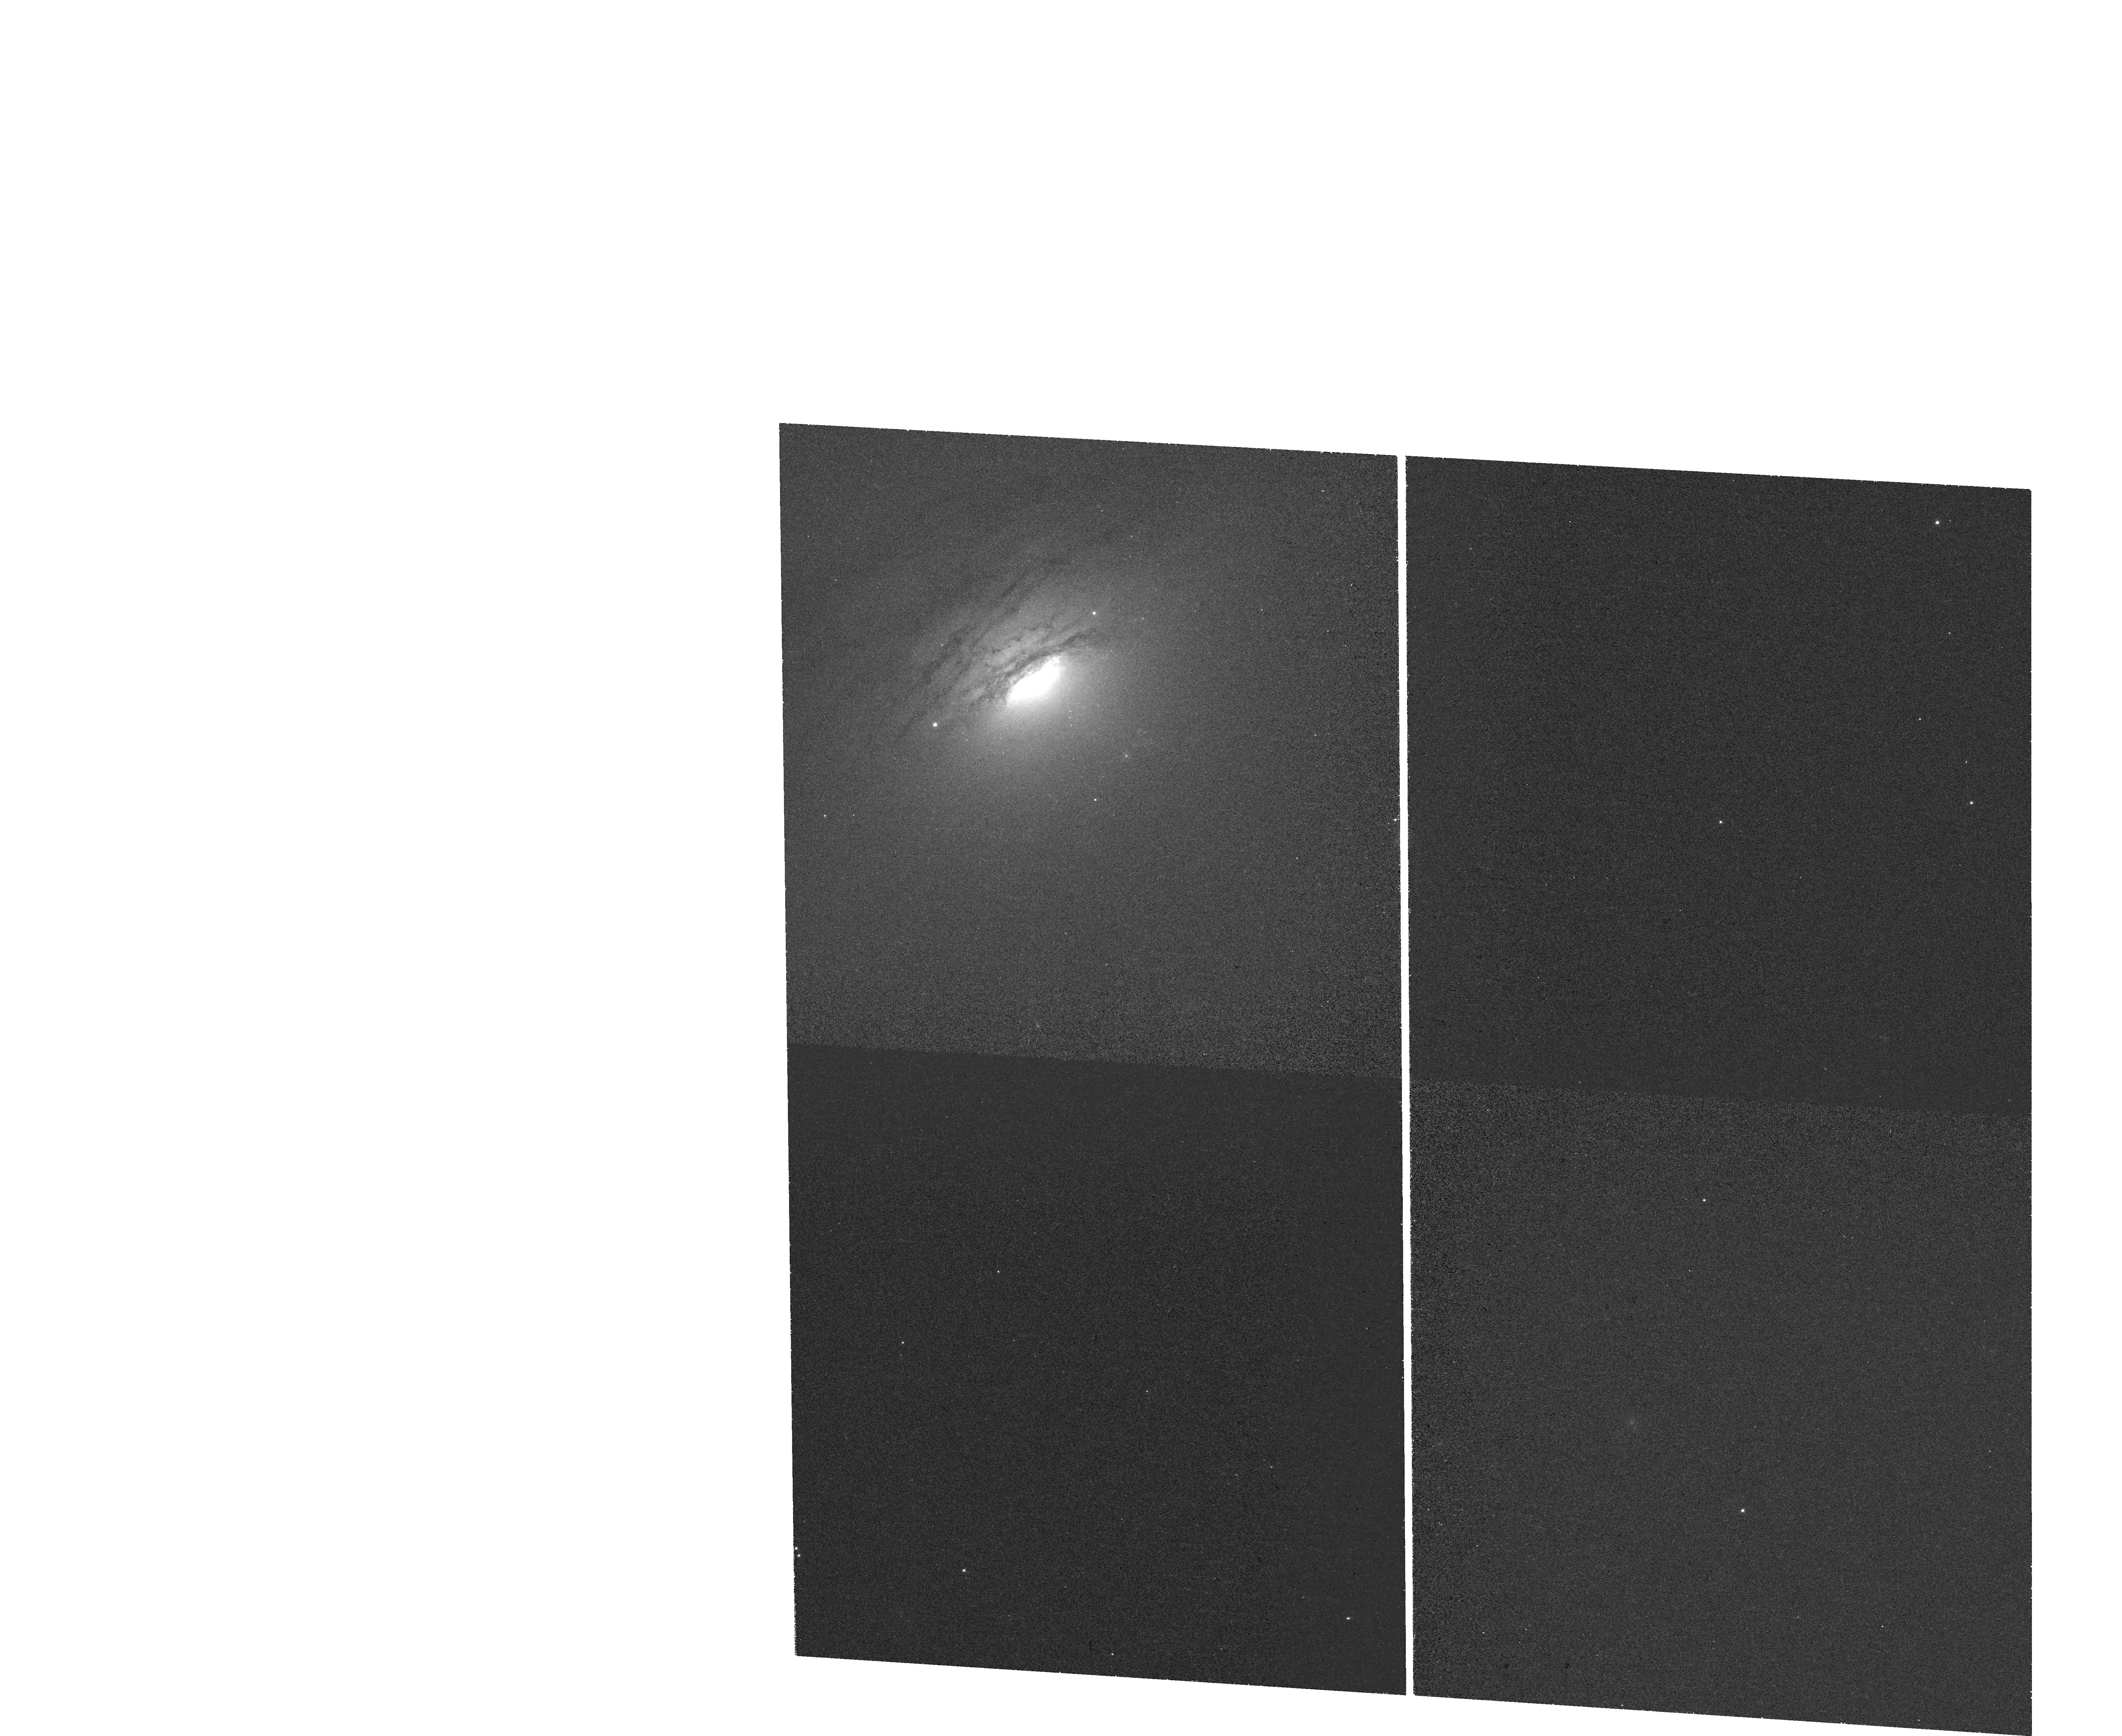
Target: IC-5063
Instrument: WFC3/UVIS
Filter: FQ387N
Exposure: 36 min
Observation ID: hst_15609_01_wfc3_uvis_fq492n_idwj01

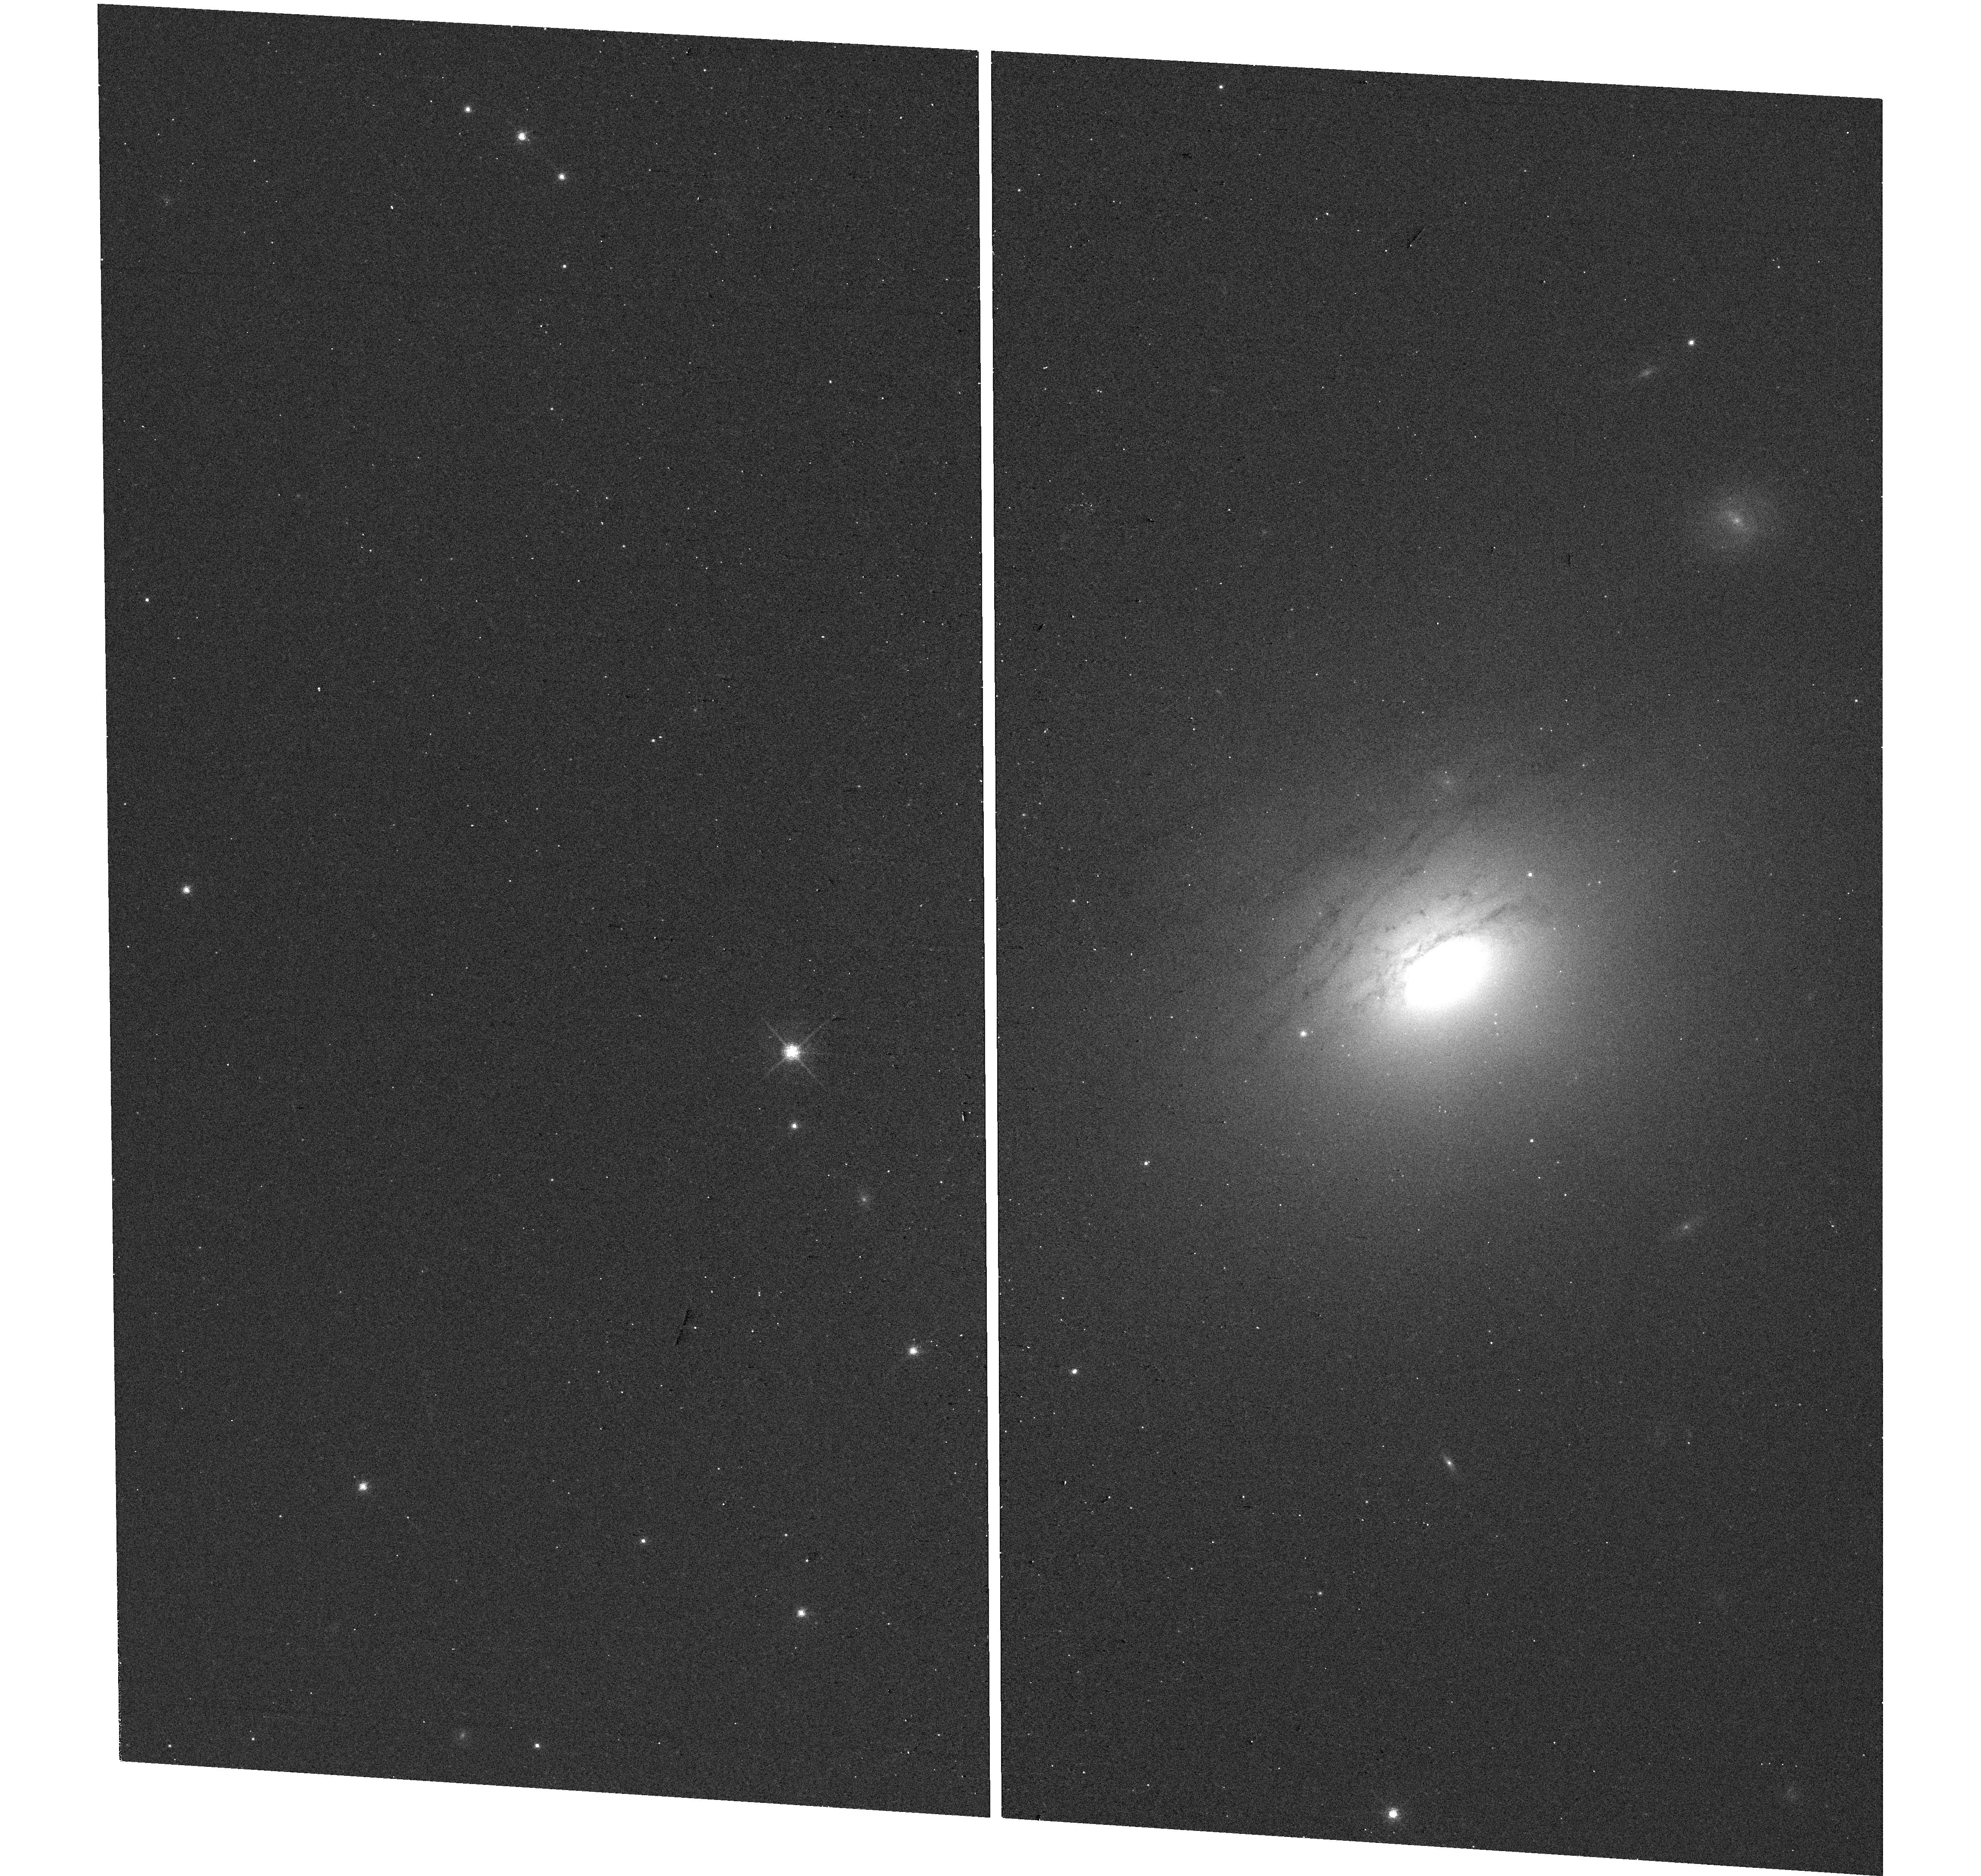
Target: IC-5063
Instrument: WFC3/UVIS
Filter: F763M
Exposure: 5 min
Observation ID: hst_15609_01_wfc3_uvis_f763m_idwj01

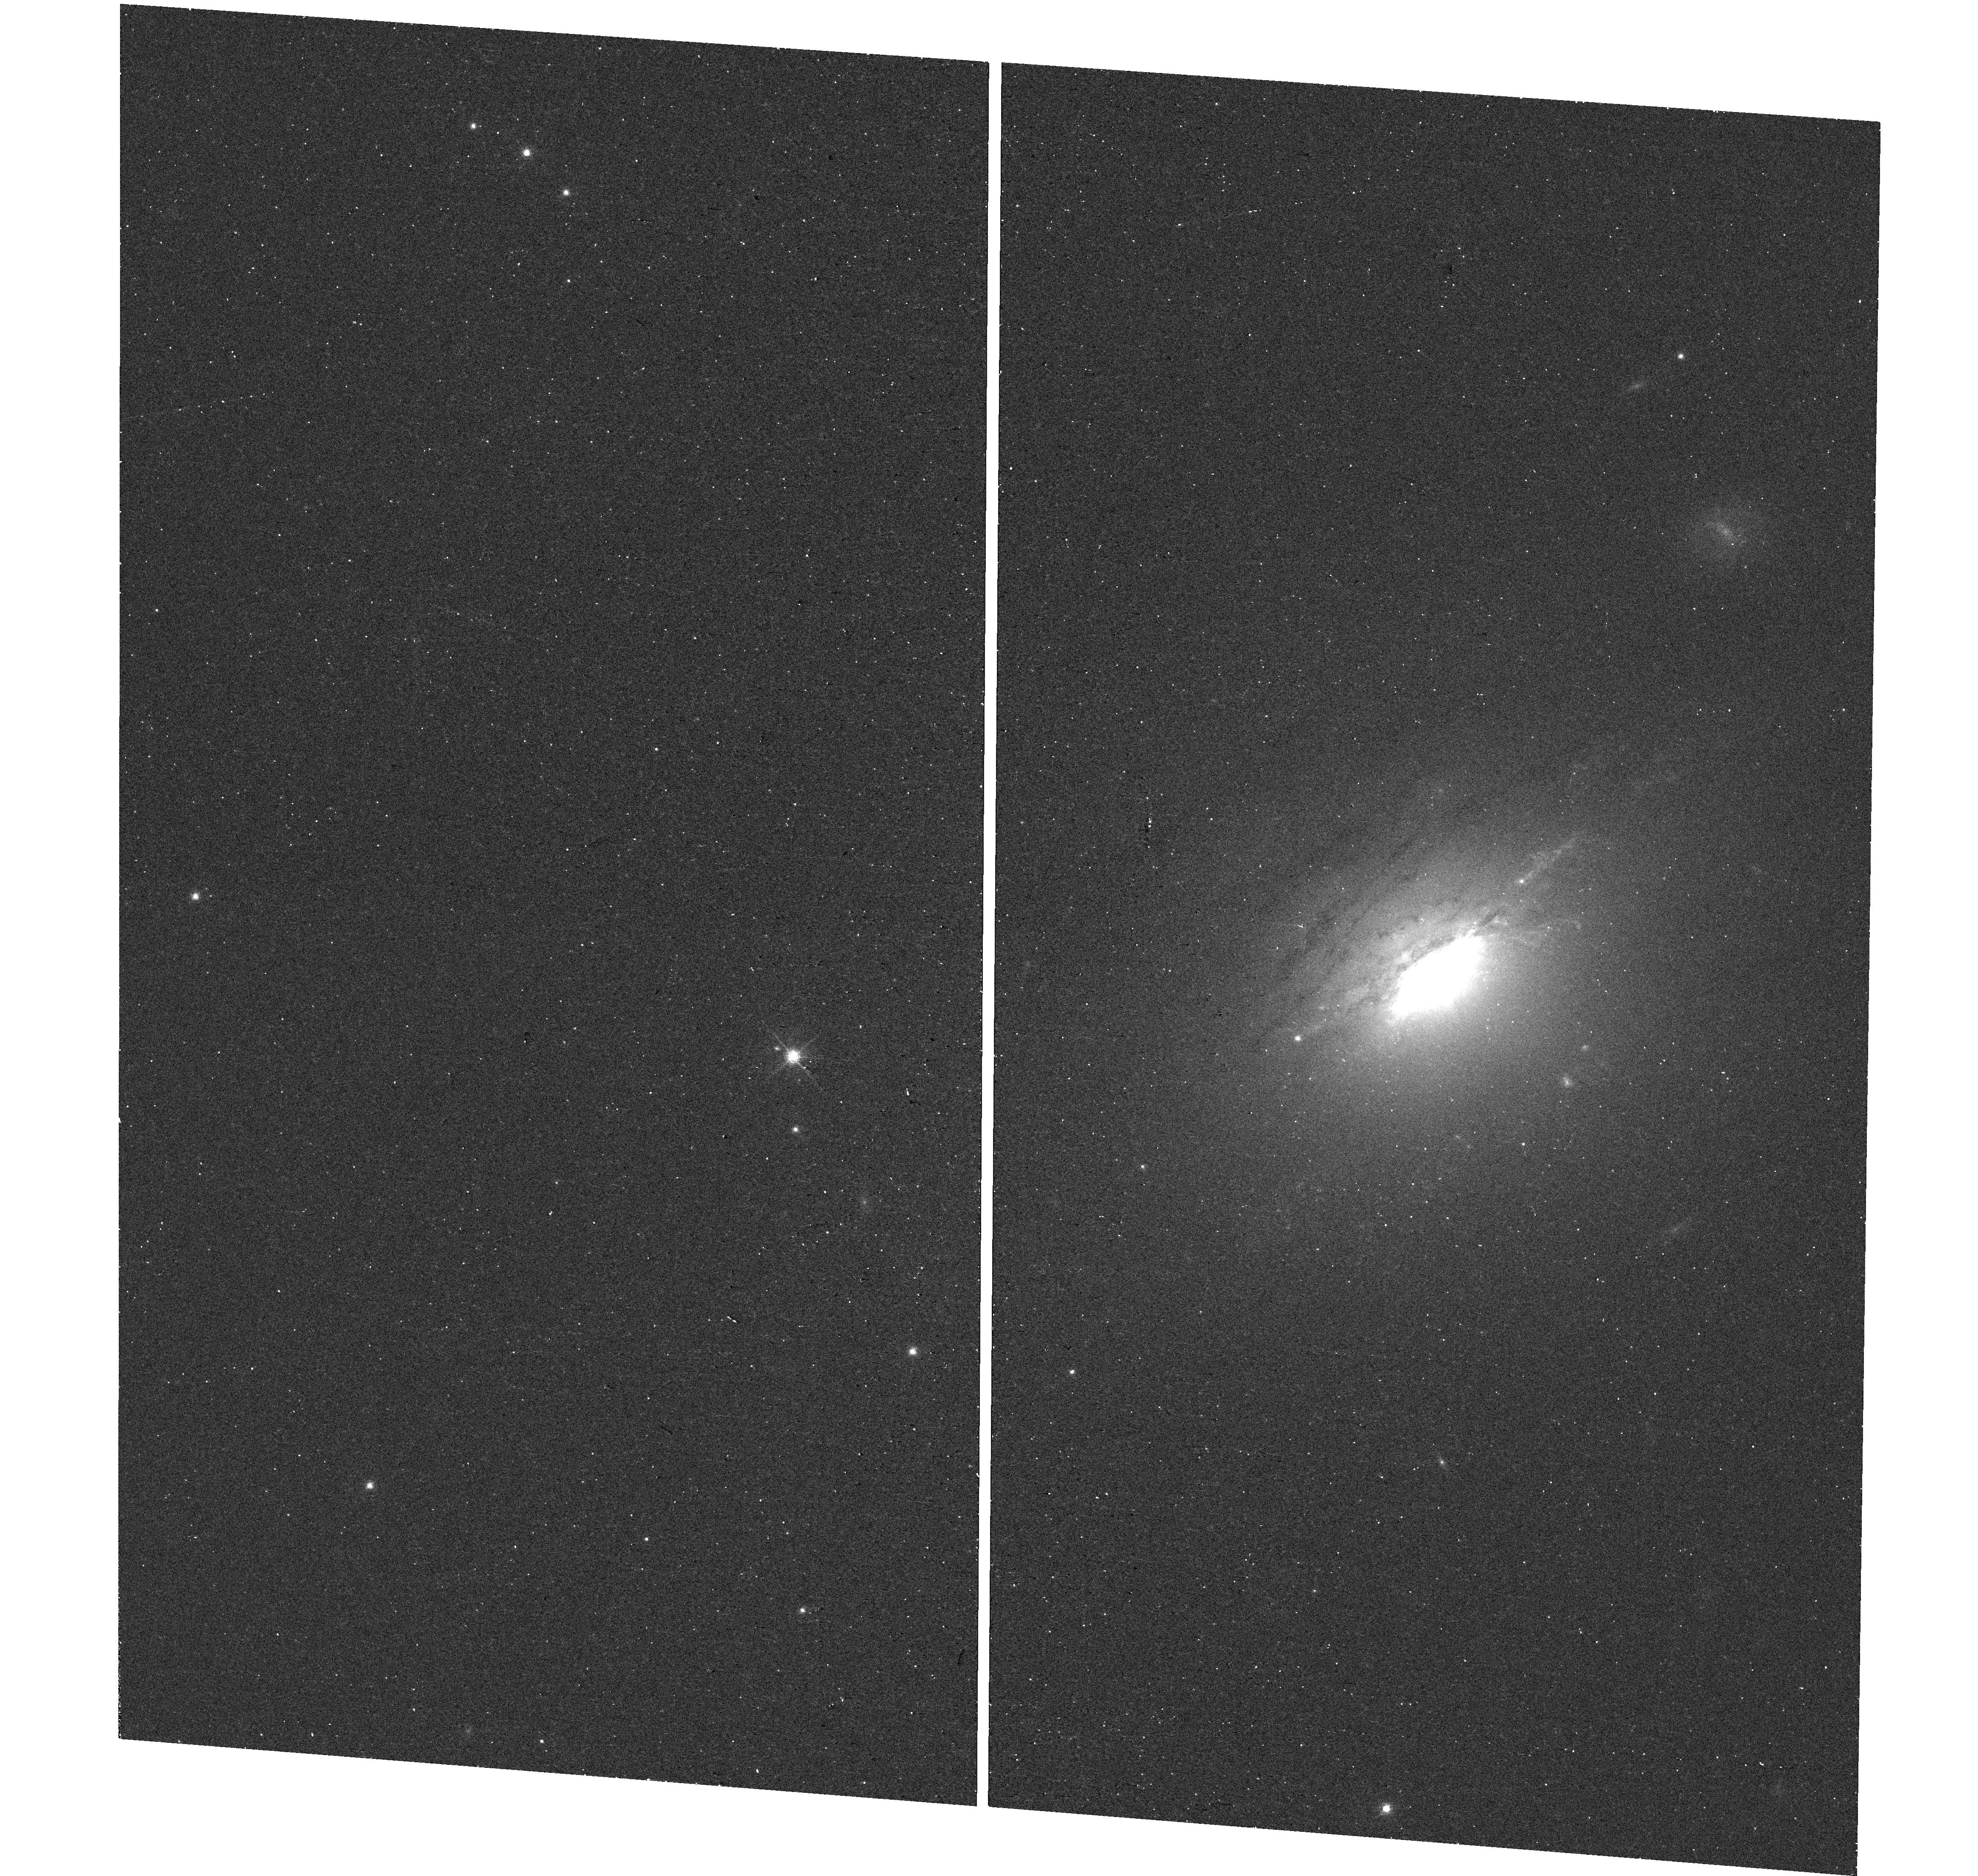
Target: IC-5063
Instrument: WFC3/UVIS
Filter: F665N
Exposure: 17 min
Observation ID: hst_15609_02_wfc3_uvis_f665n_idwj02

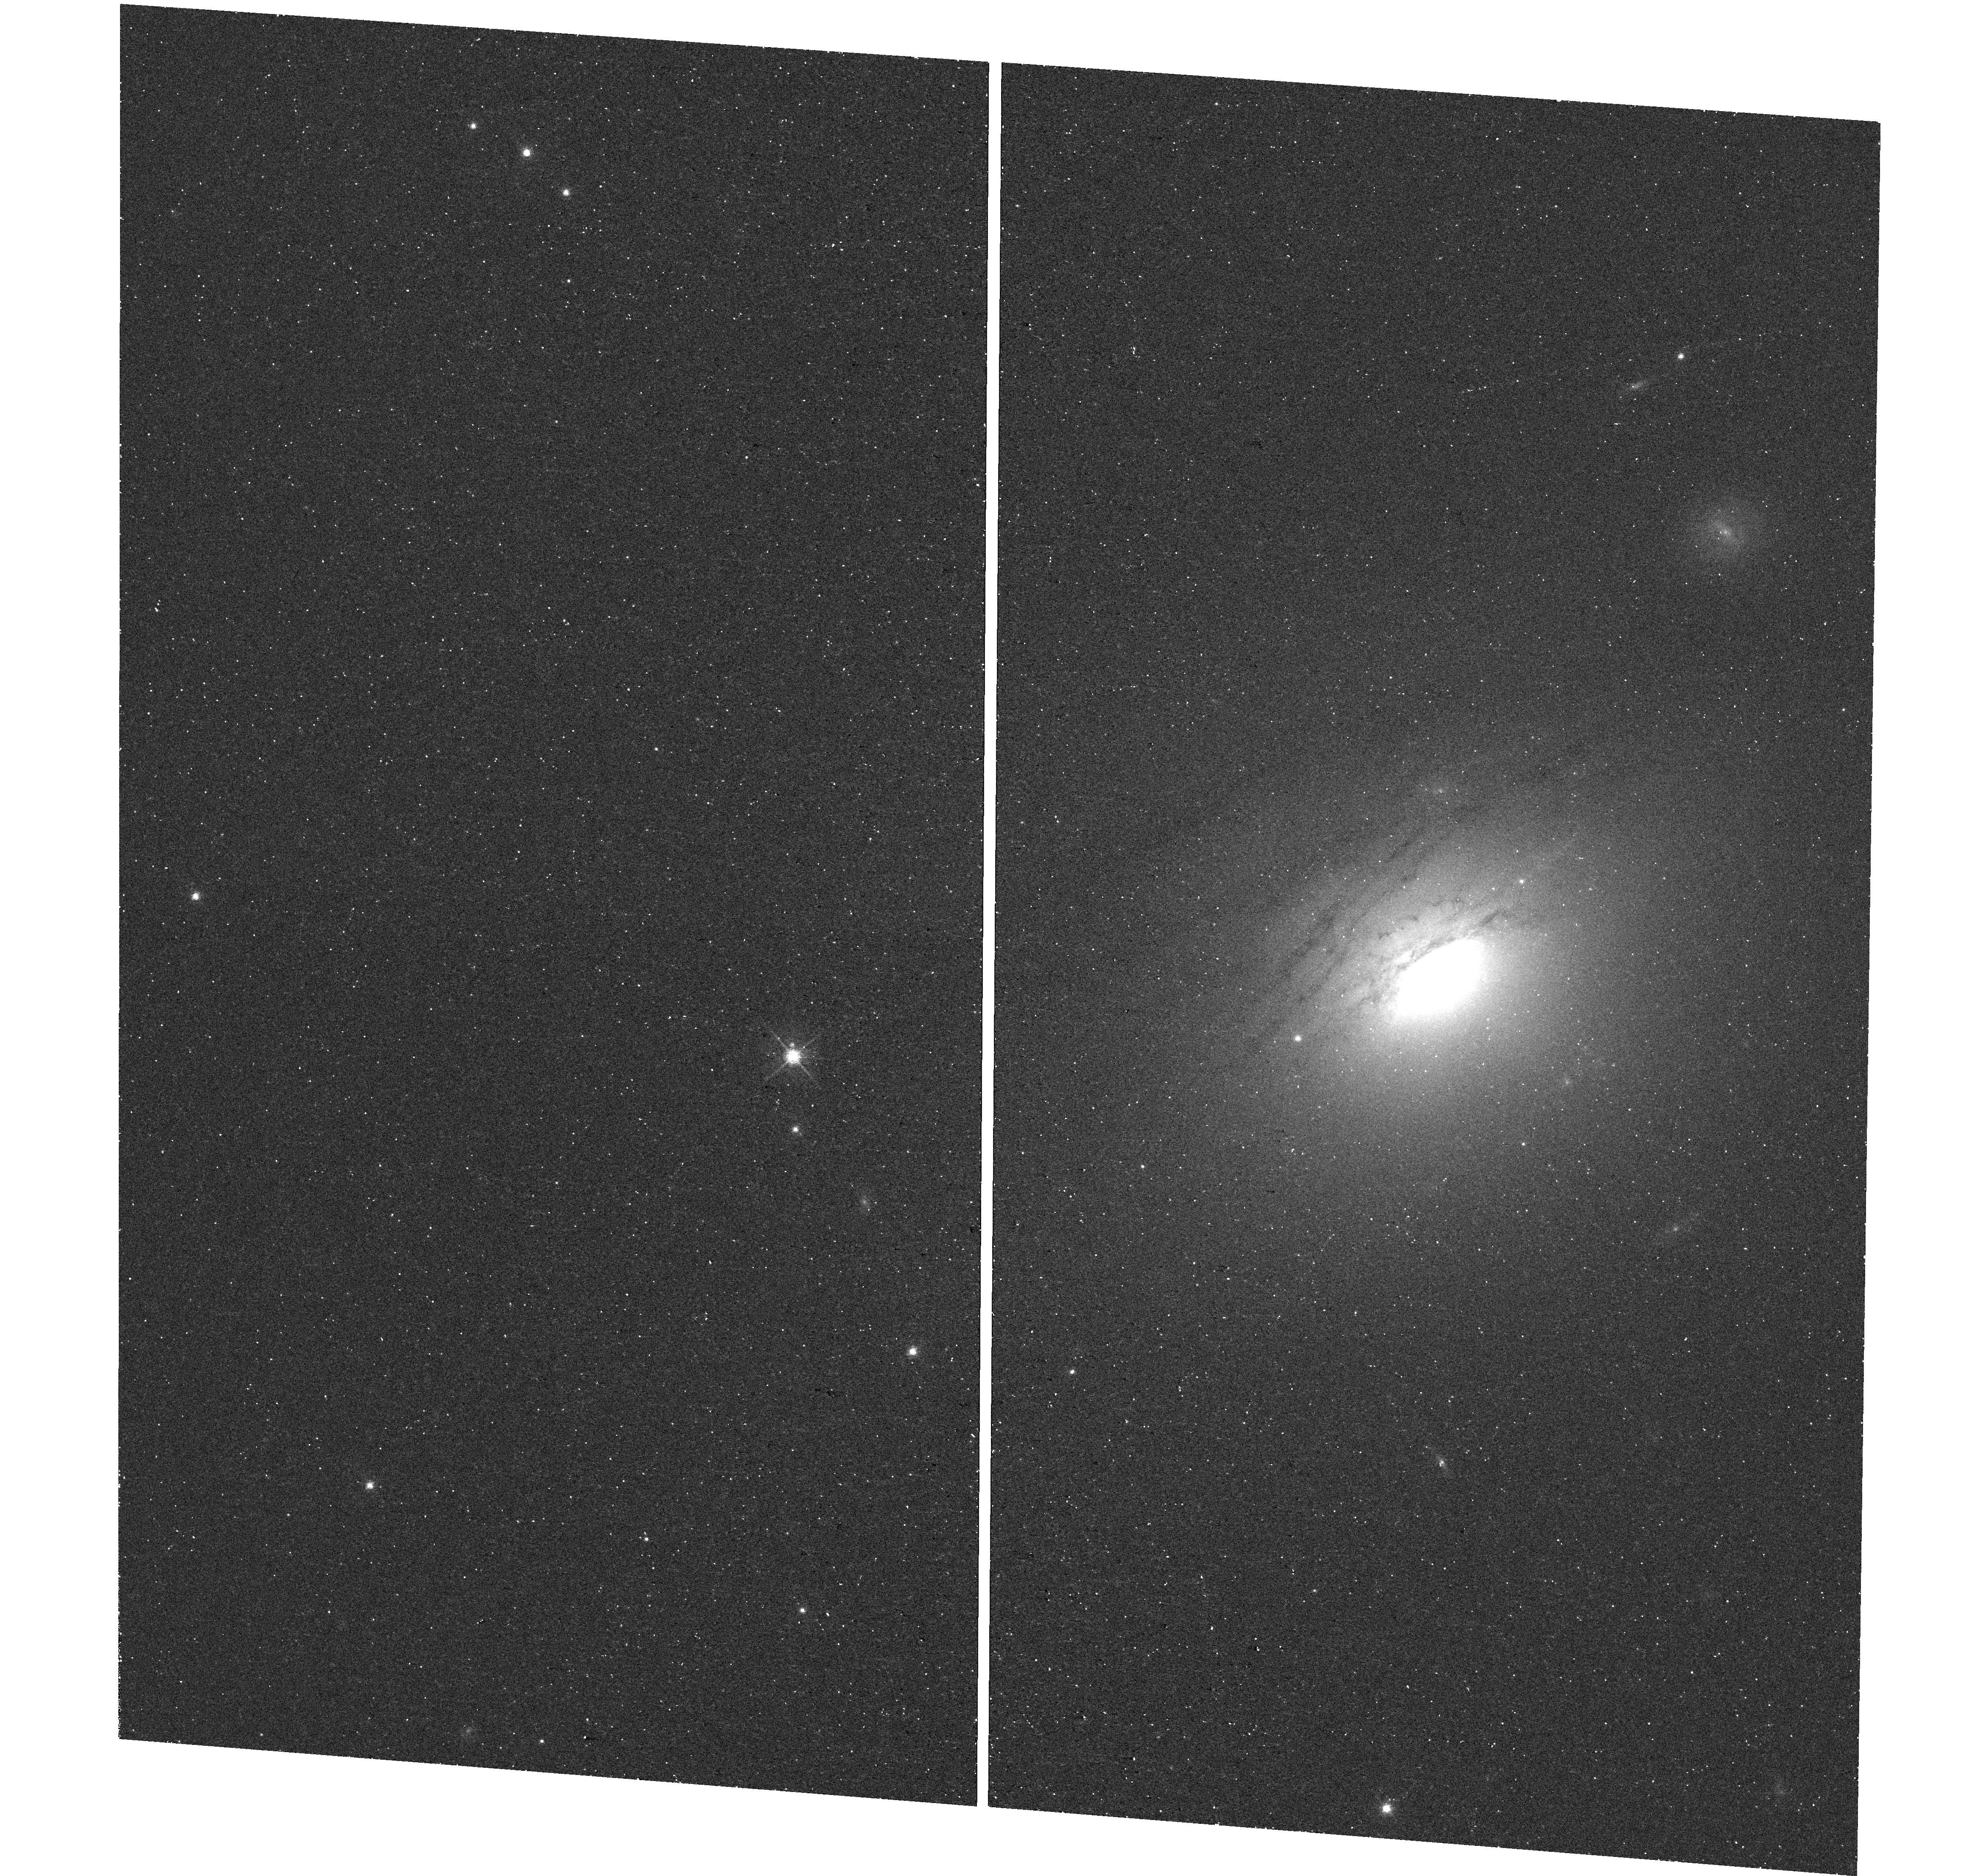
Target: IC-5063
Instrument: WFC3/UVIS
Filter: F673N
Exposure: 27 min
Observation ID: hst_15609_02_wfc3_uvis_f673n_idwj02

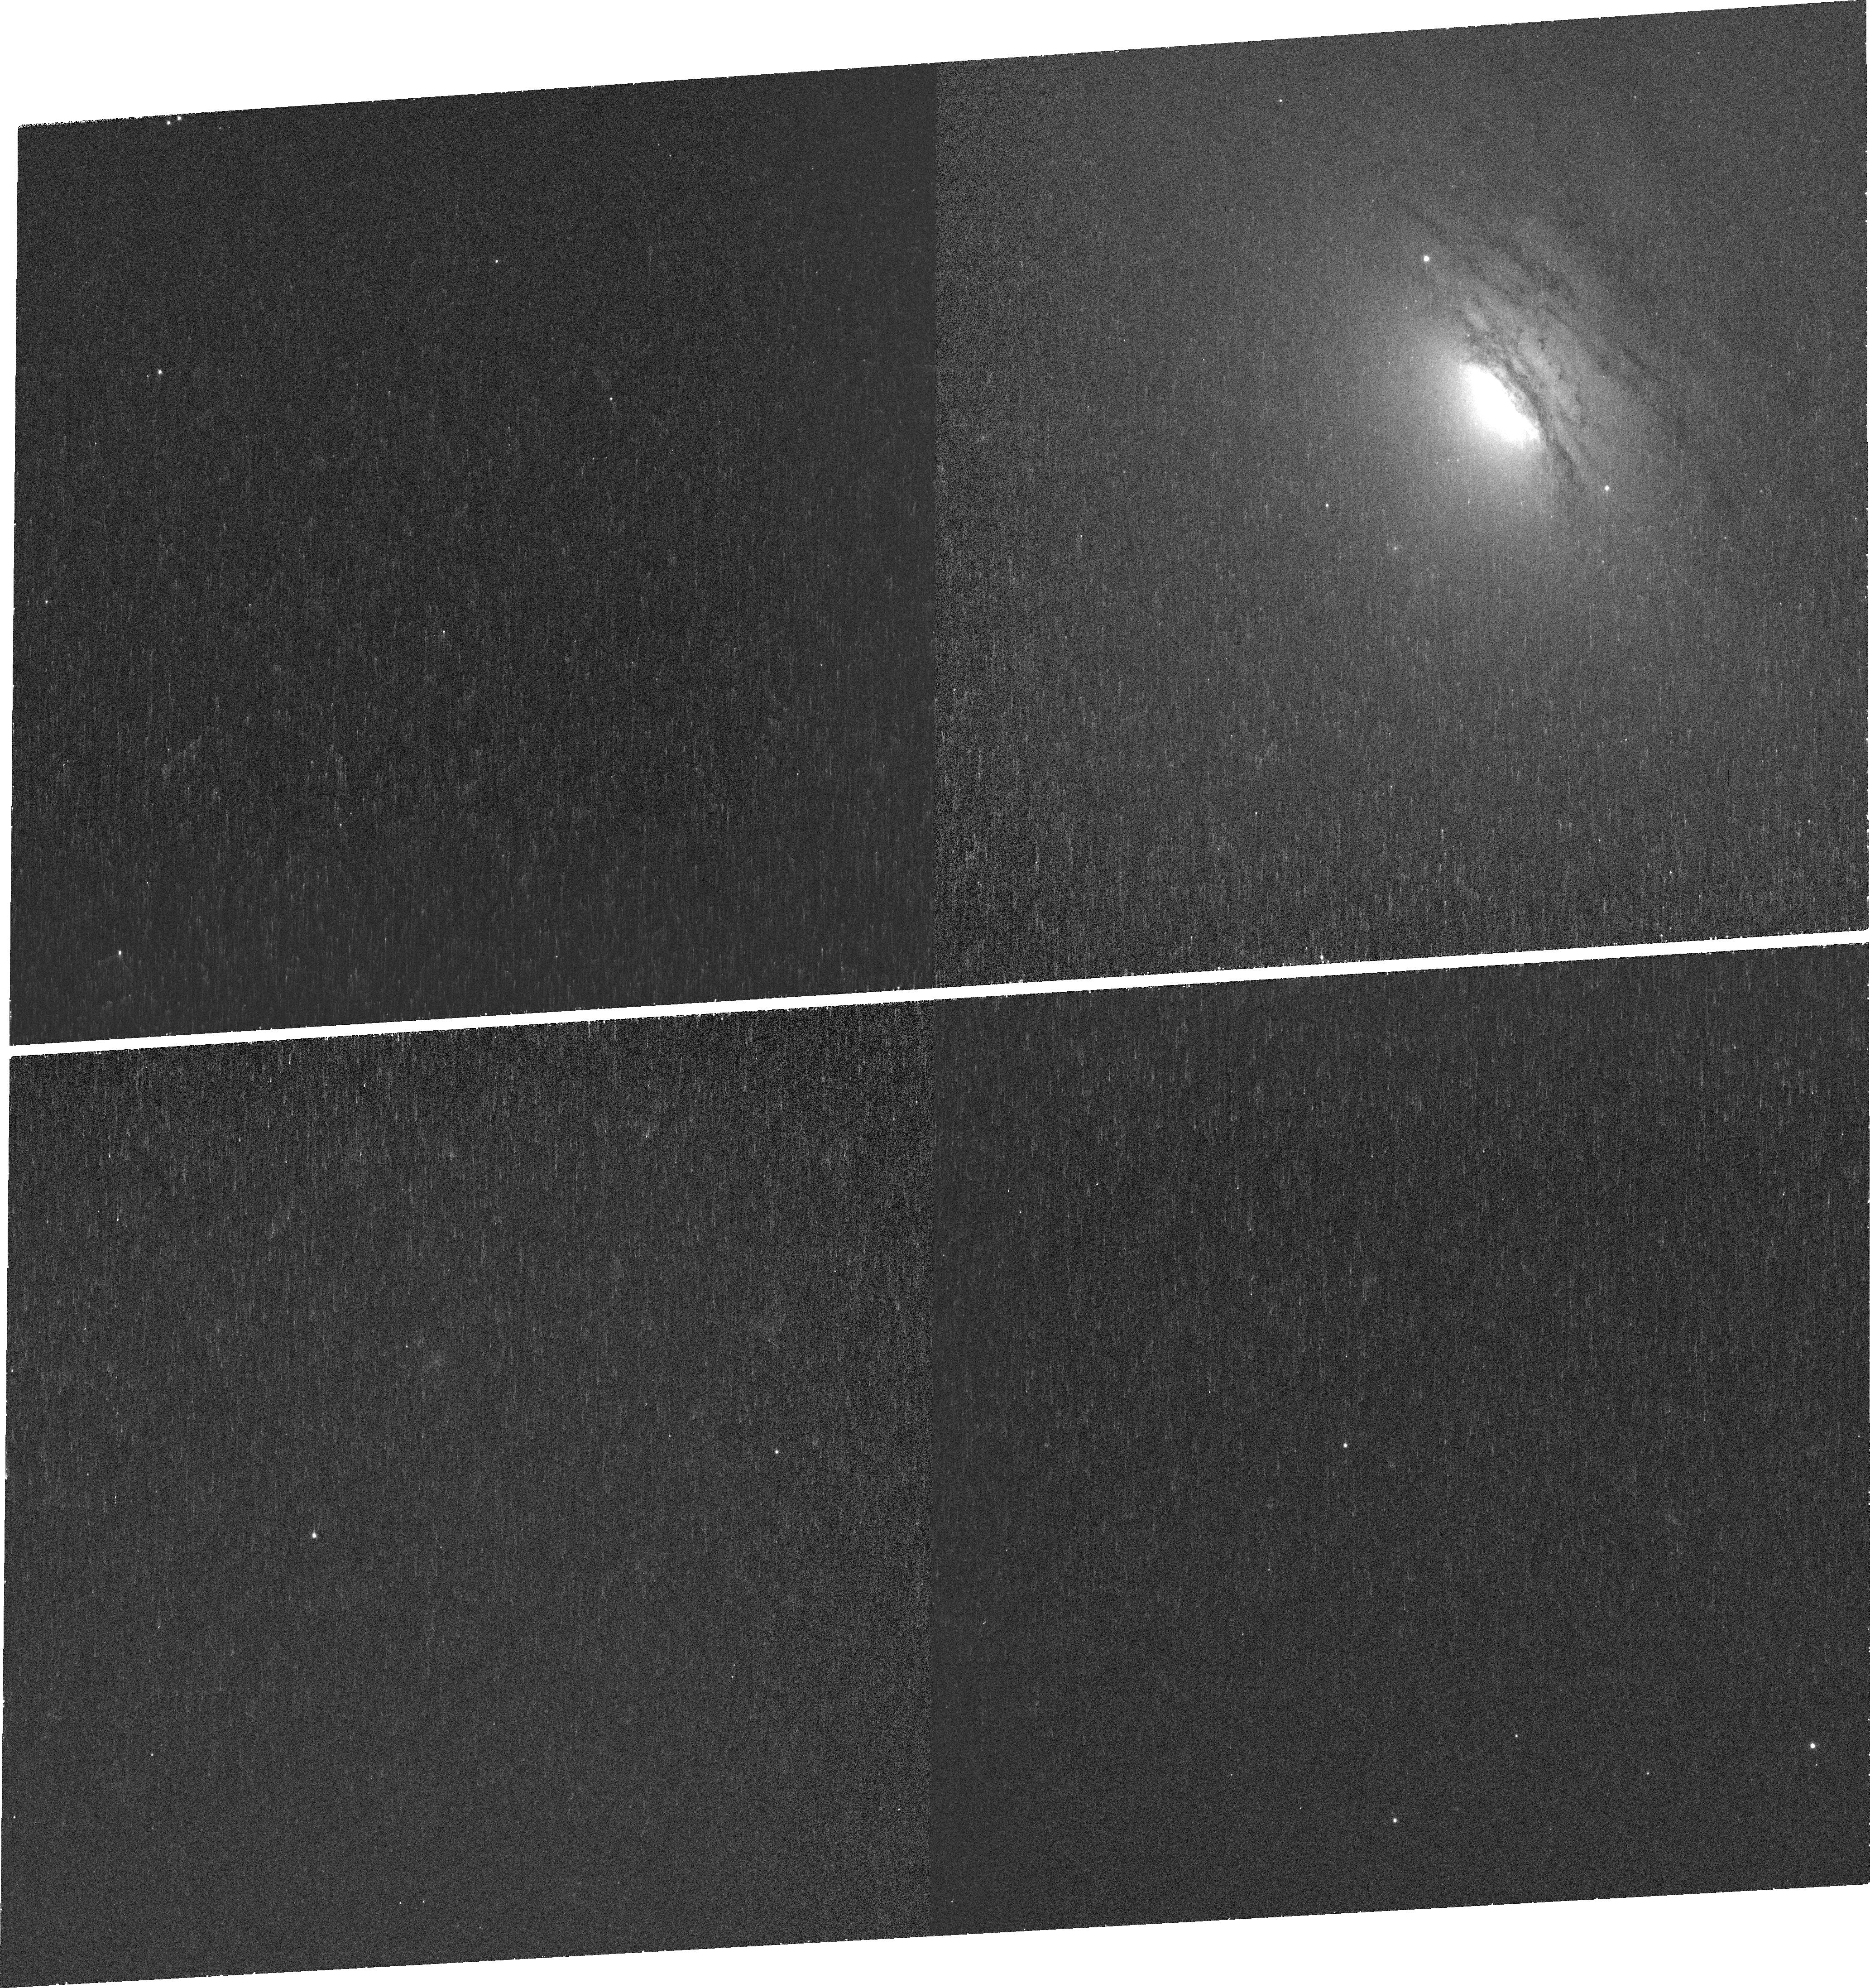
Target: IC-5063
Instrument: WFC3/UVIS
Filter: FQ492N
Exposure: 36 min
Observation ID: idwj01020

Feedback in the Molecular Disk of the Radio-Loud Seyfert Galaxy IC 5063 (PI: Fabbiano, Giuseppina)

We propose a 250ks ACIS-S observation of IC 5063, a nearby type II Seyfert galaxy with strong 5 arcsec- long double-lobed radio emission interacting with a dense molecular disk to create a fast molecular outflow. The mechanism coupling the AGN to the molecular ISM is complex, and includes (1) photoionization, and (2) collisional ionization (shocks) from the interaction with small radio jets. (3) This process may also generate large-scale winds. There is no clear well-understood feedback picture. Hydro-dynamical simulations have shown that multiphase hot/cold interactions are important to understanding feedback. IC5063 is the optimal galaxy where we can image the details of that coupling directly with Chandra at a scale compatible with the ALMA and HST data.